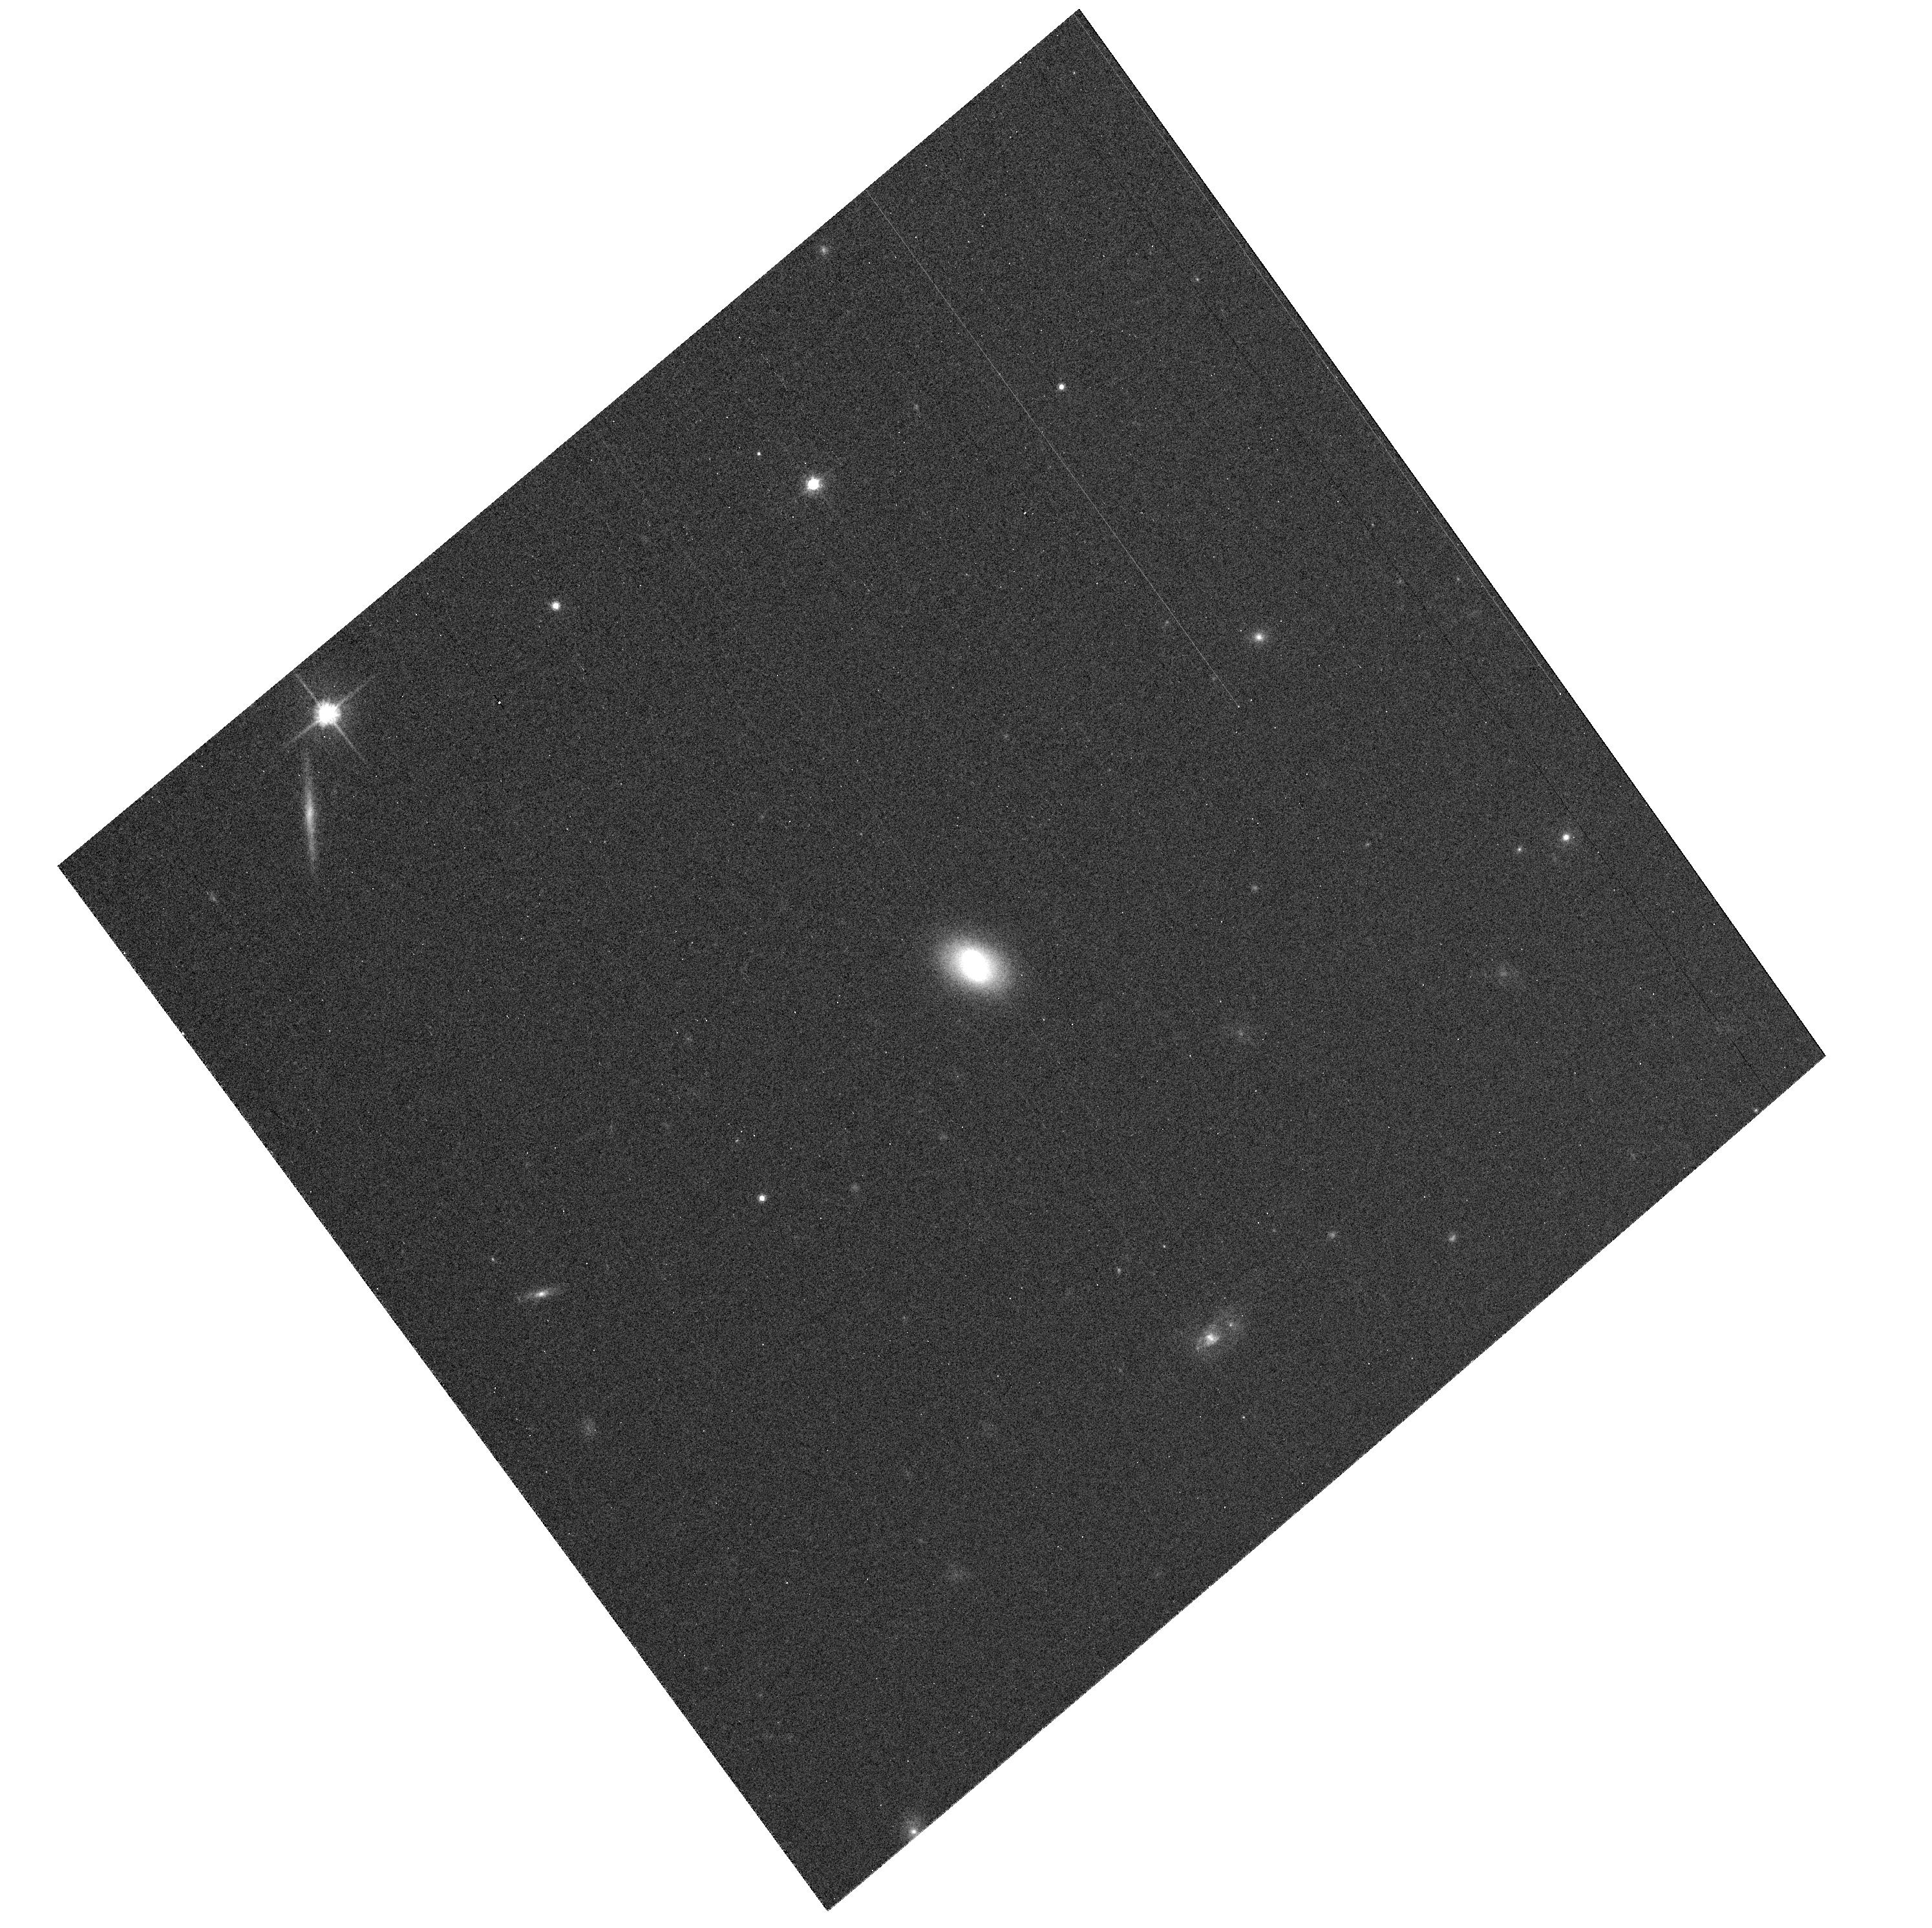
Target: SGP16449. Instrument: ACS/WFC. Filter: F814W. Exposure: 7 min. Observation ID: hst_10630_09_acs_wfc_f814w_j9b309

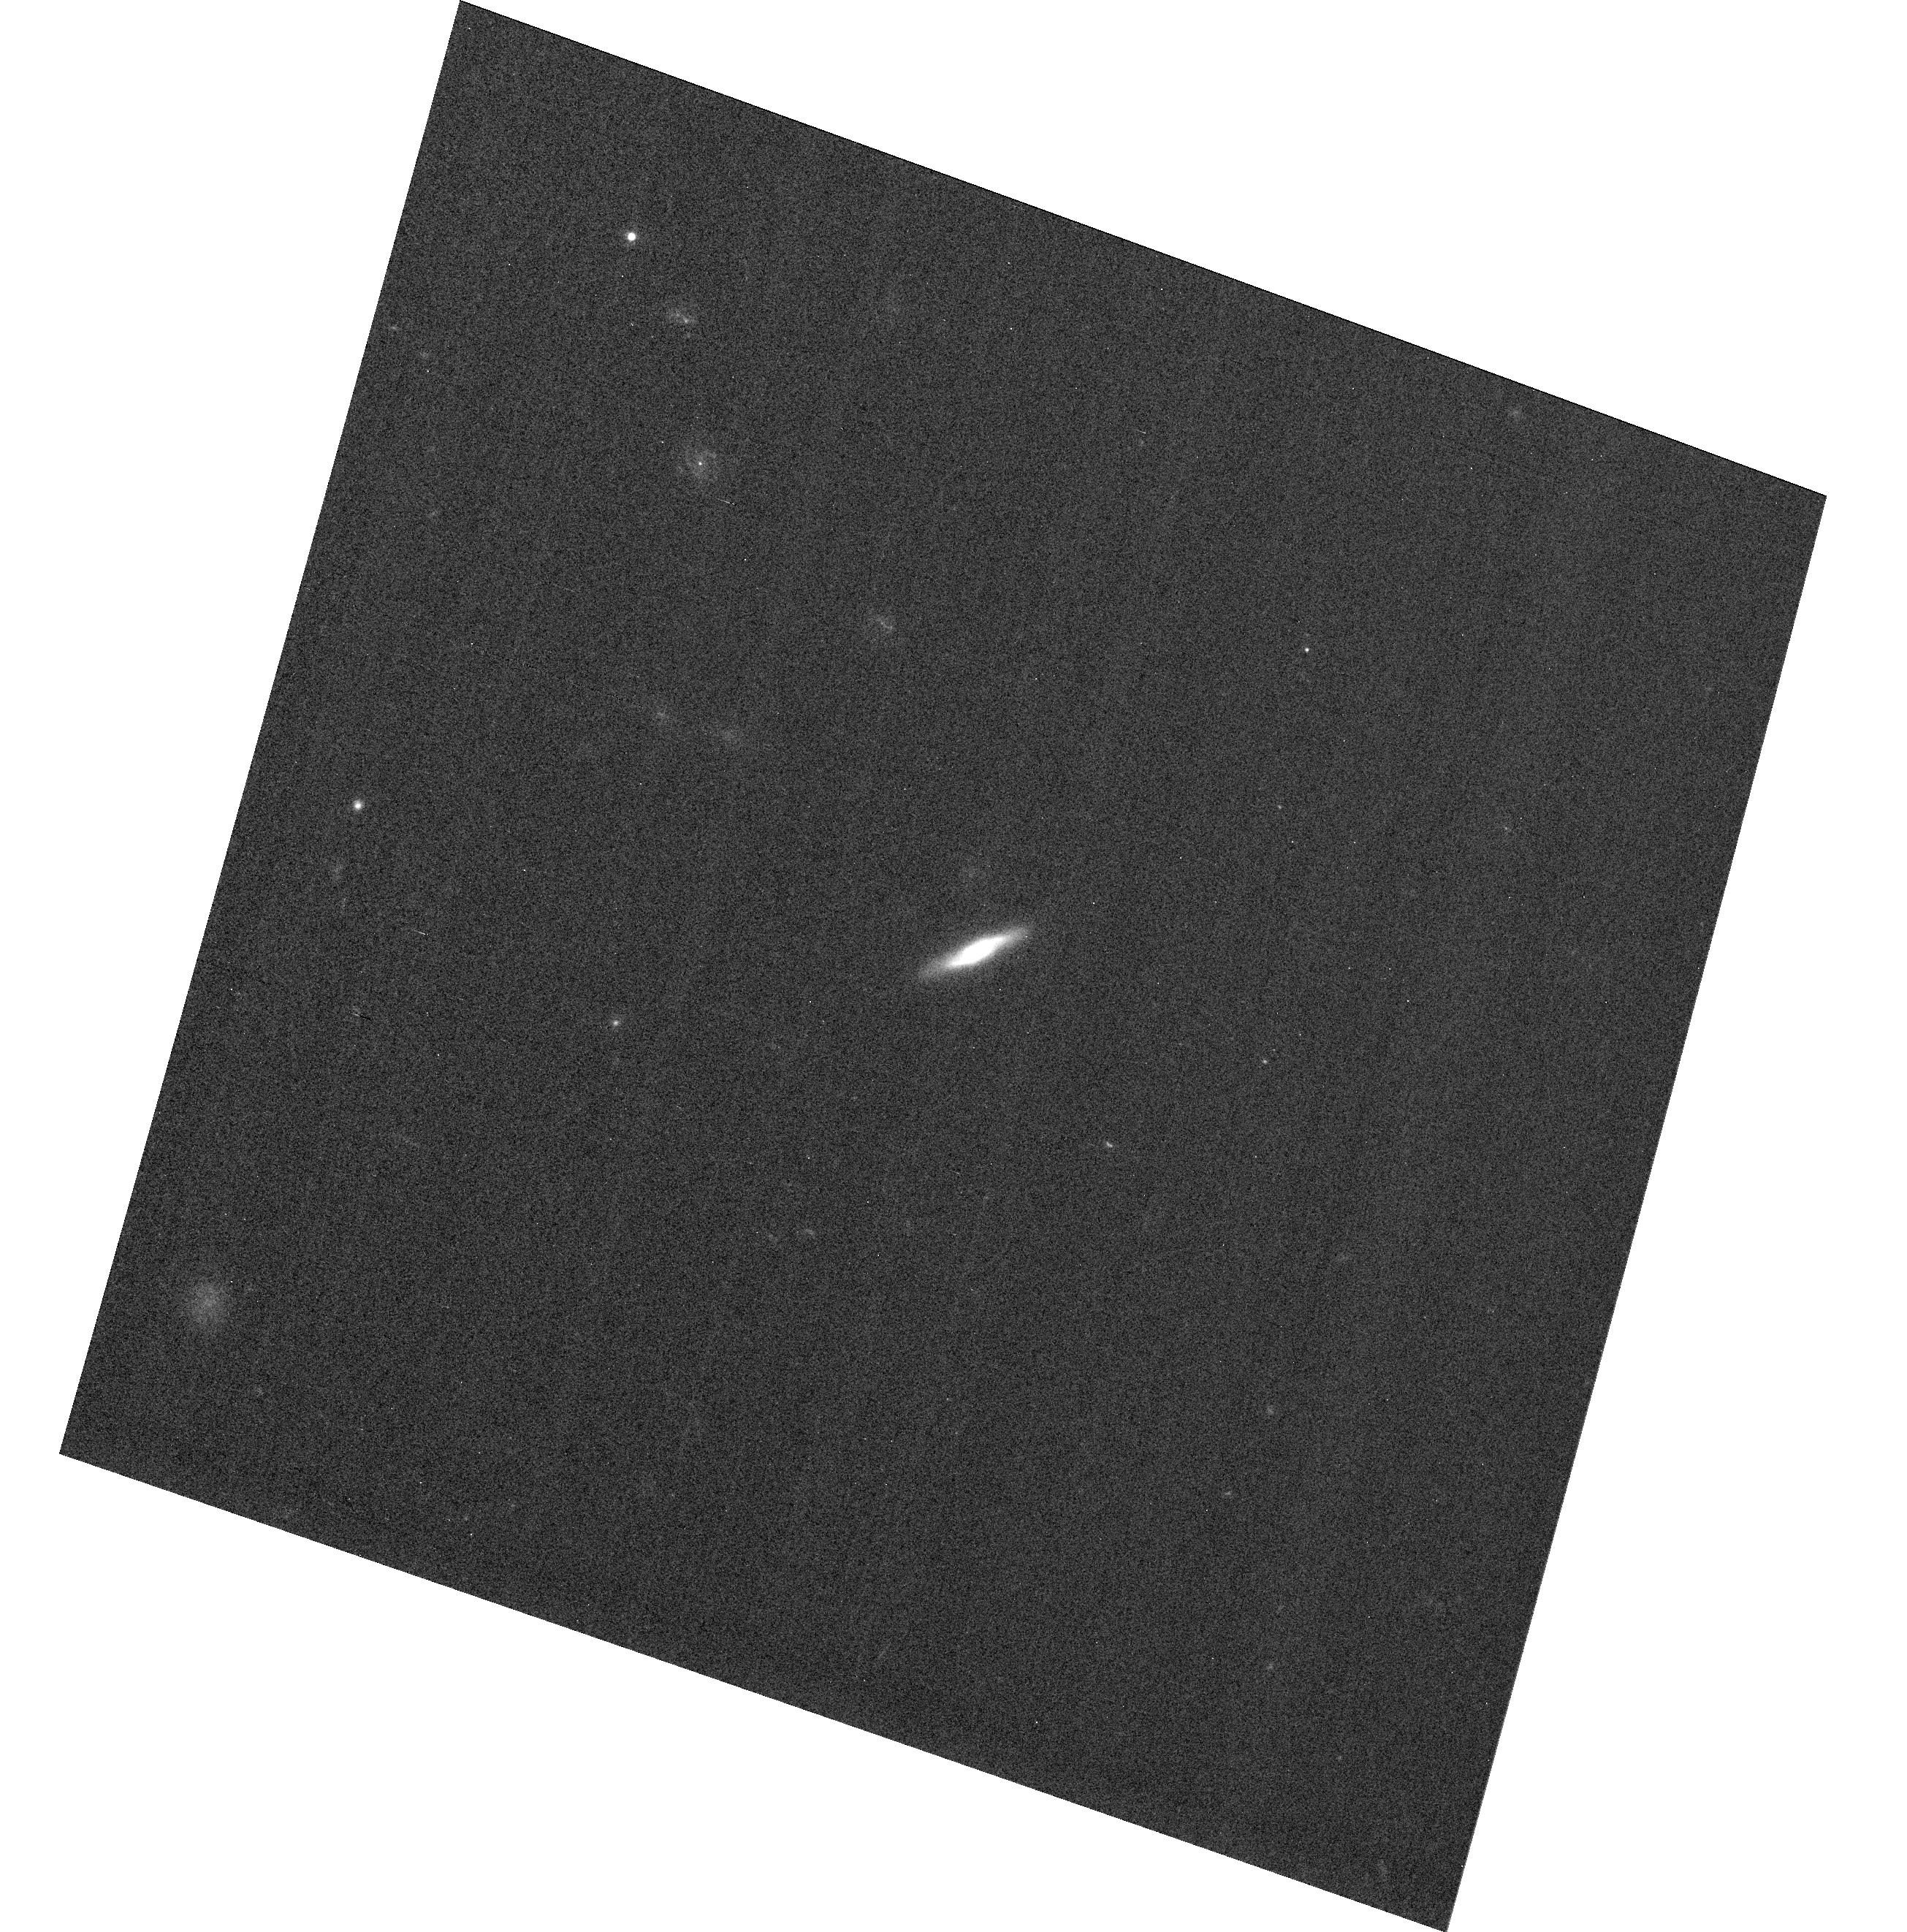
Target: SGP84196. Instrument: ACS/WFC. Filter: F555W. Exposure: 8 min. Observation ID: hst_10630_03_acs_wfc_f555w_j9b303

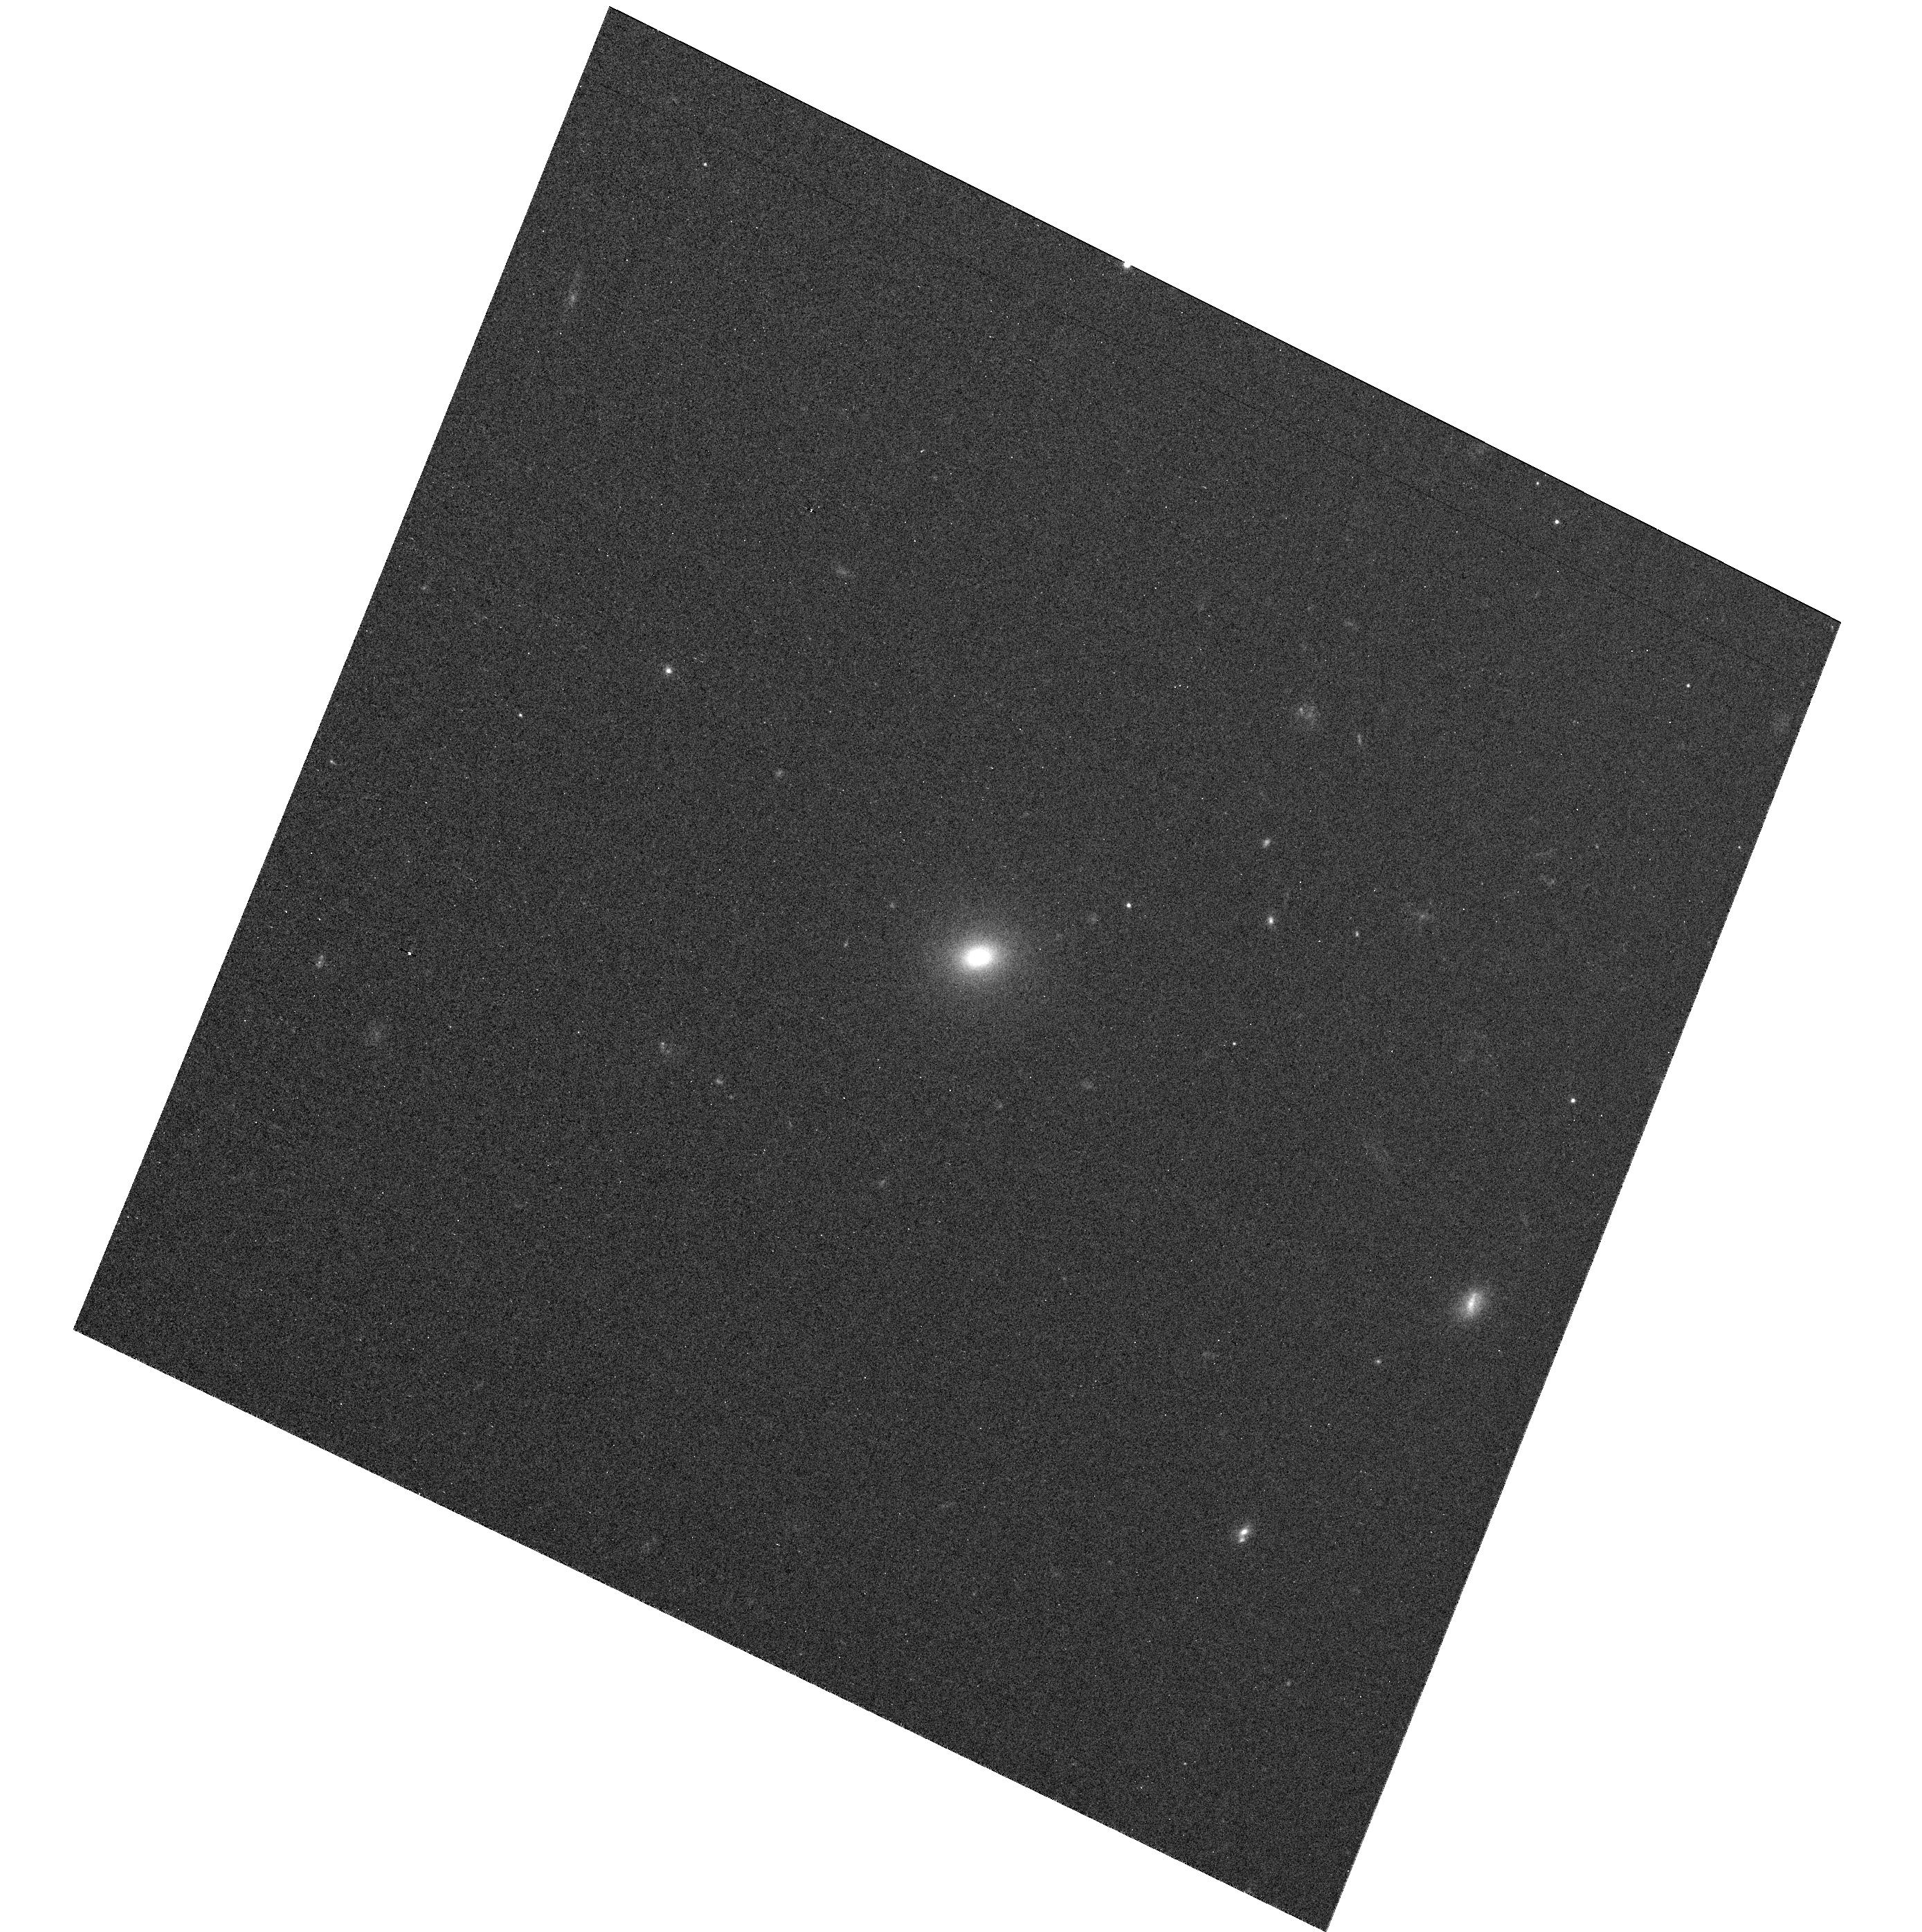
Target: SGP46069. Instrument: ACS/WFC. Filter: F555W. Exposure: 8 min. Observation ID: hst_10630_10_acs_wfc_f555w_j9b310

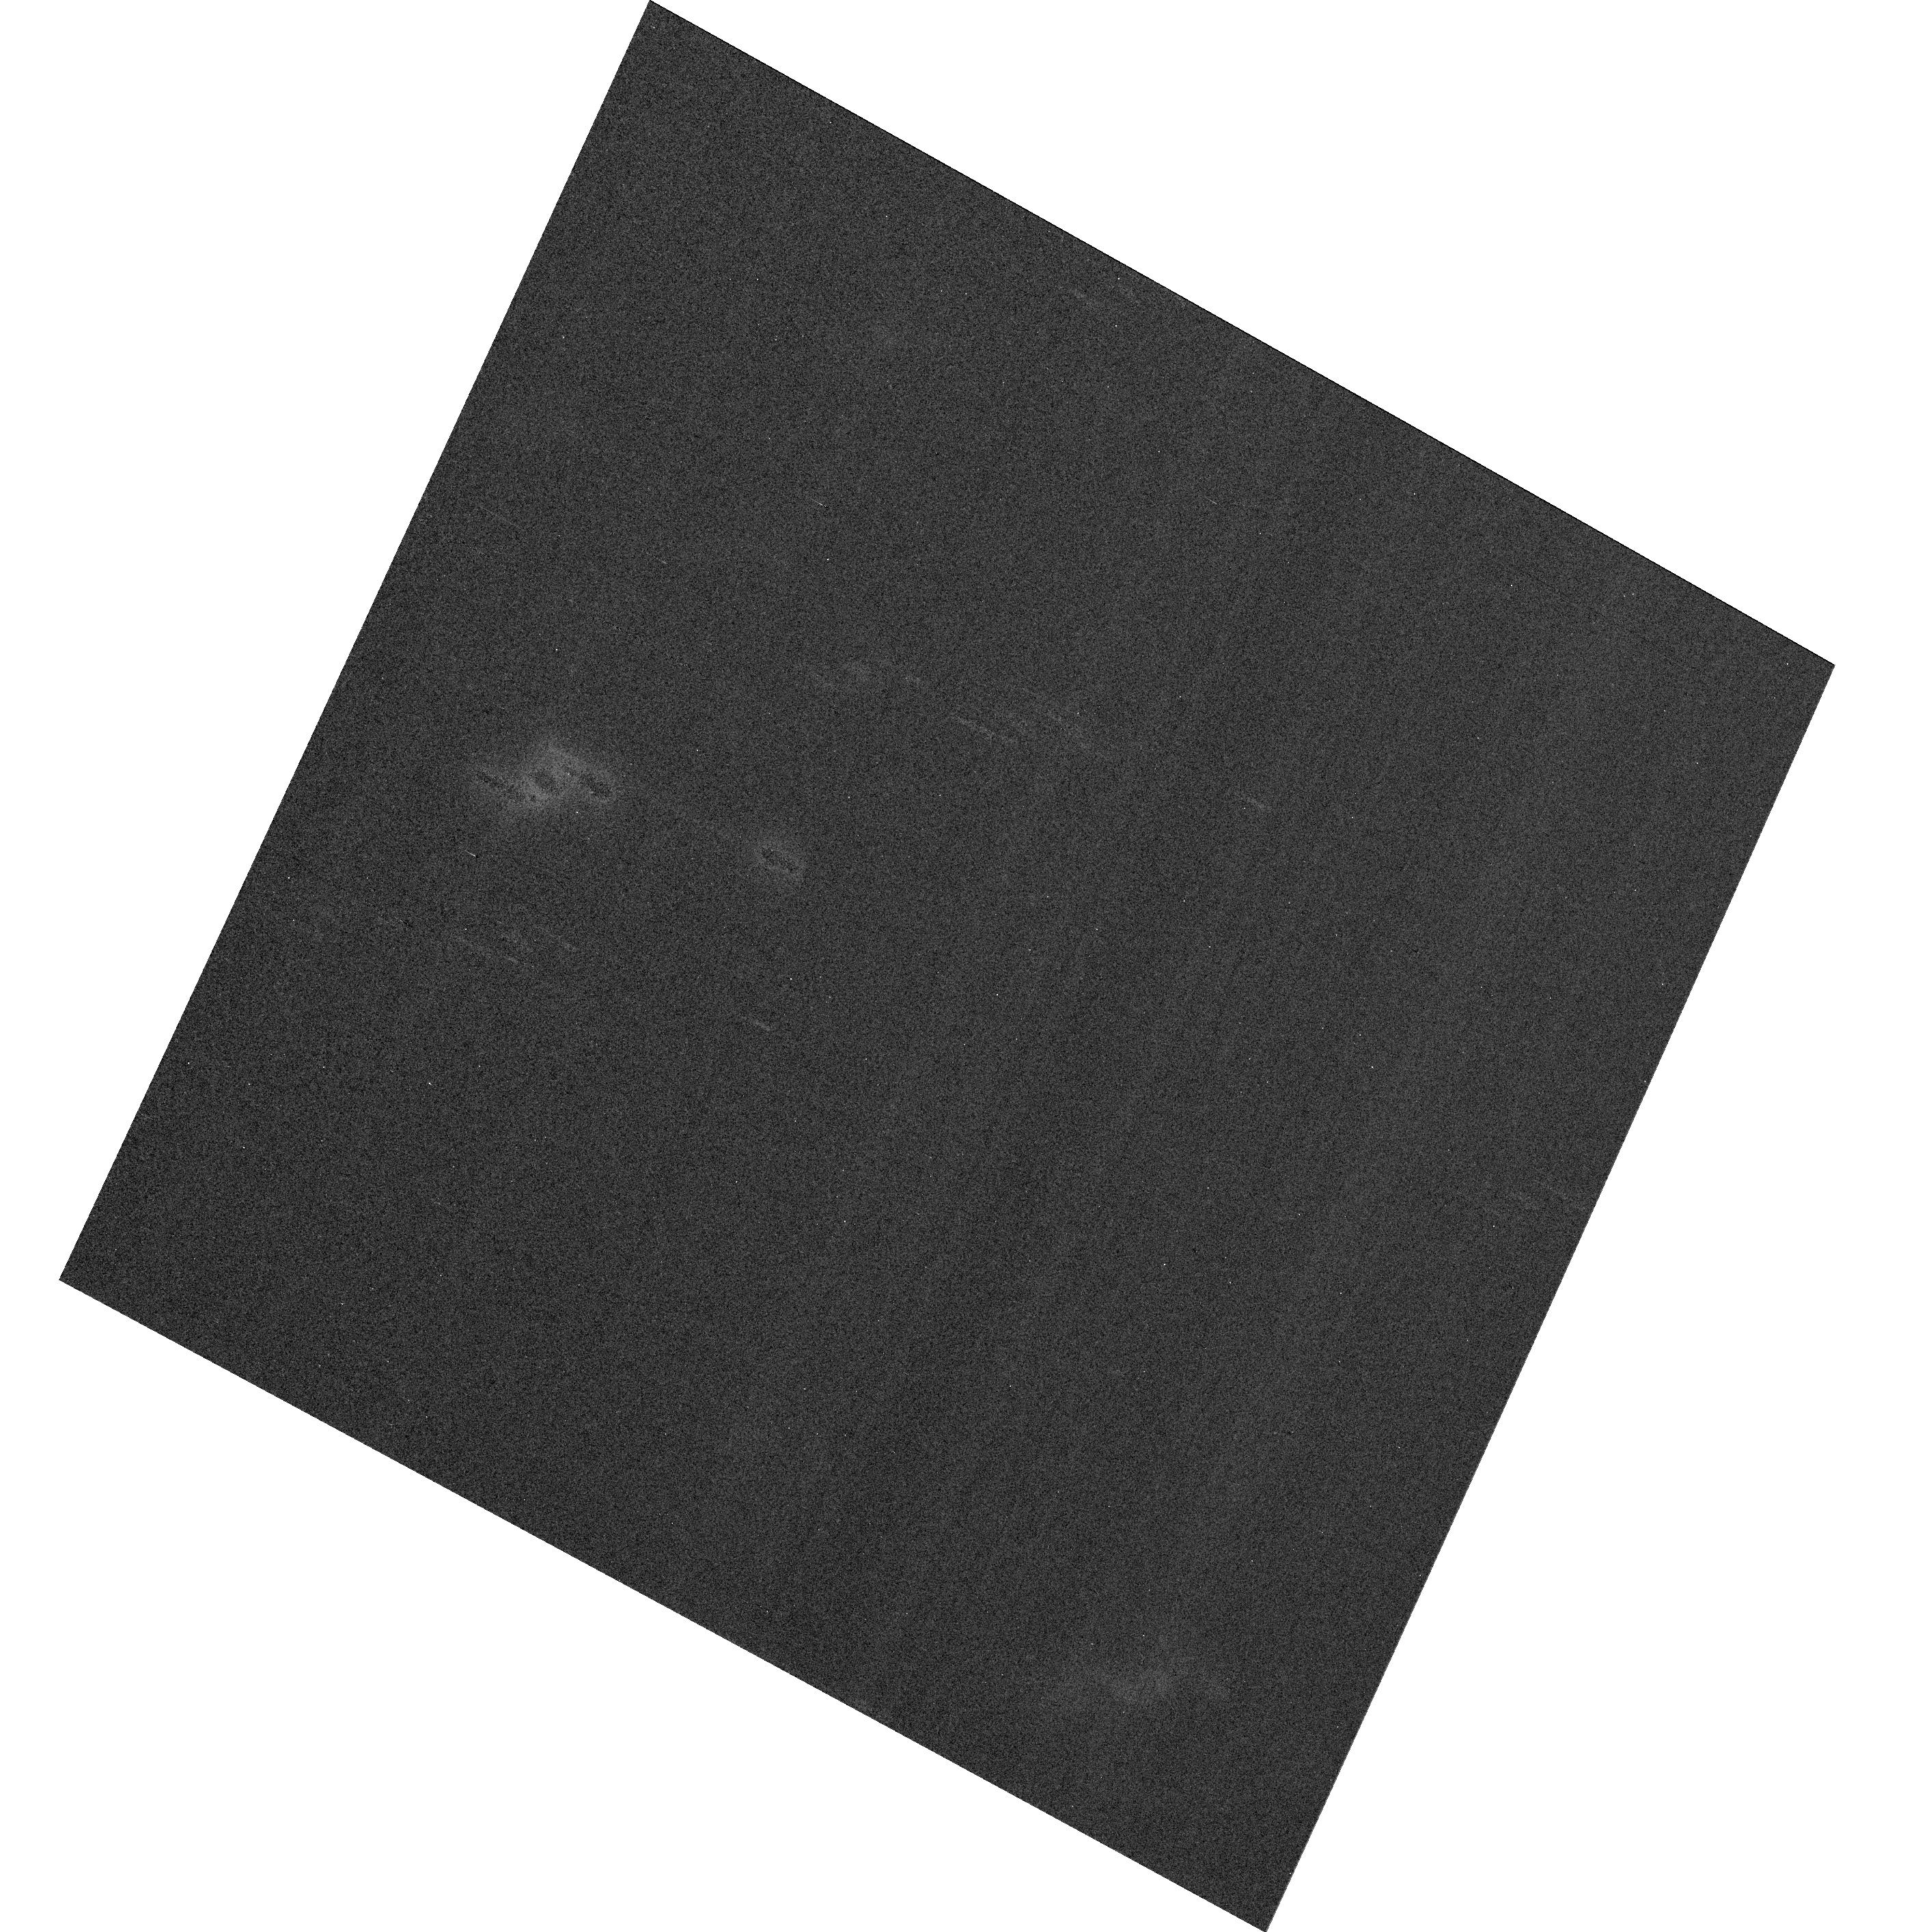
Target: SGP80462. Instrument: ACS/WFC. Filter: F555W. Exposure: 8 min. Observation ID: hst_10630_02_acs_wfc_f555w_j9b302

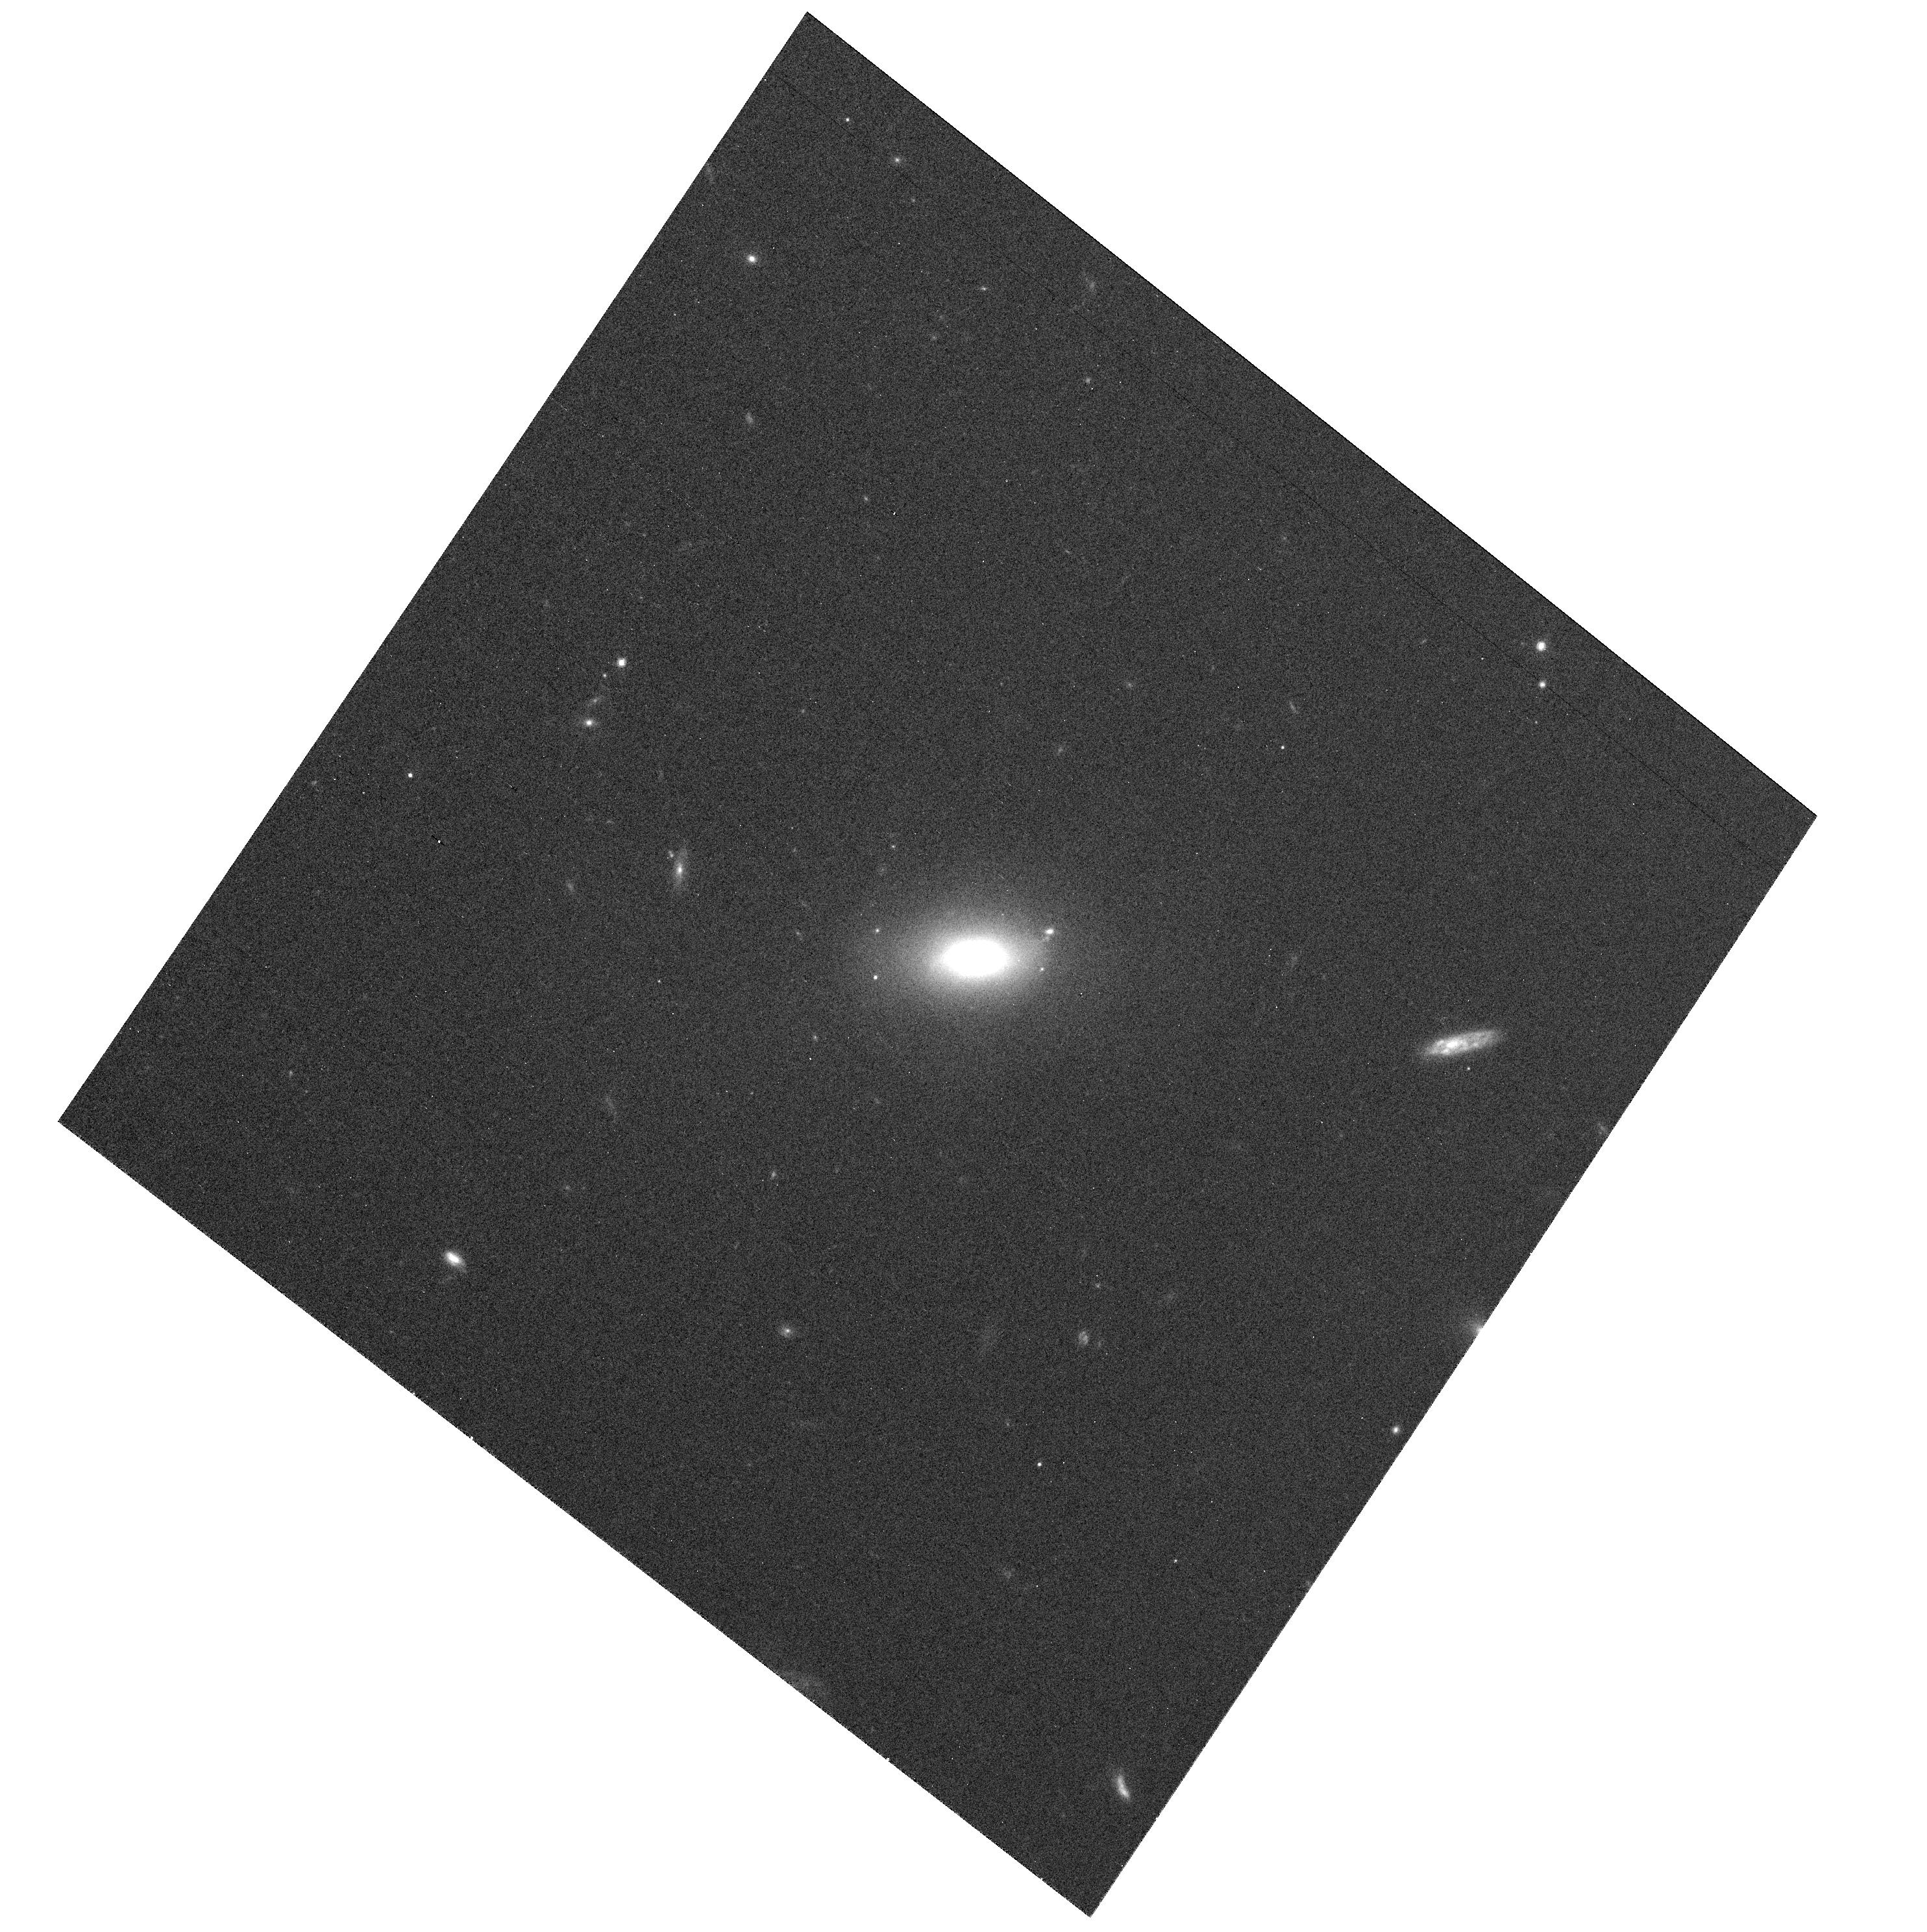
Target: SGP126512. Instrument: ACS/WFC. Filter: F814W. Exposure: 7 min. Observation ID: hst_10630_08_acs_wfc_f814w_j9b308

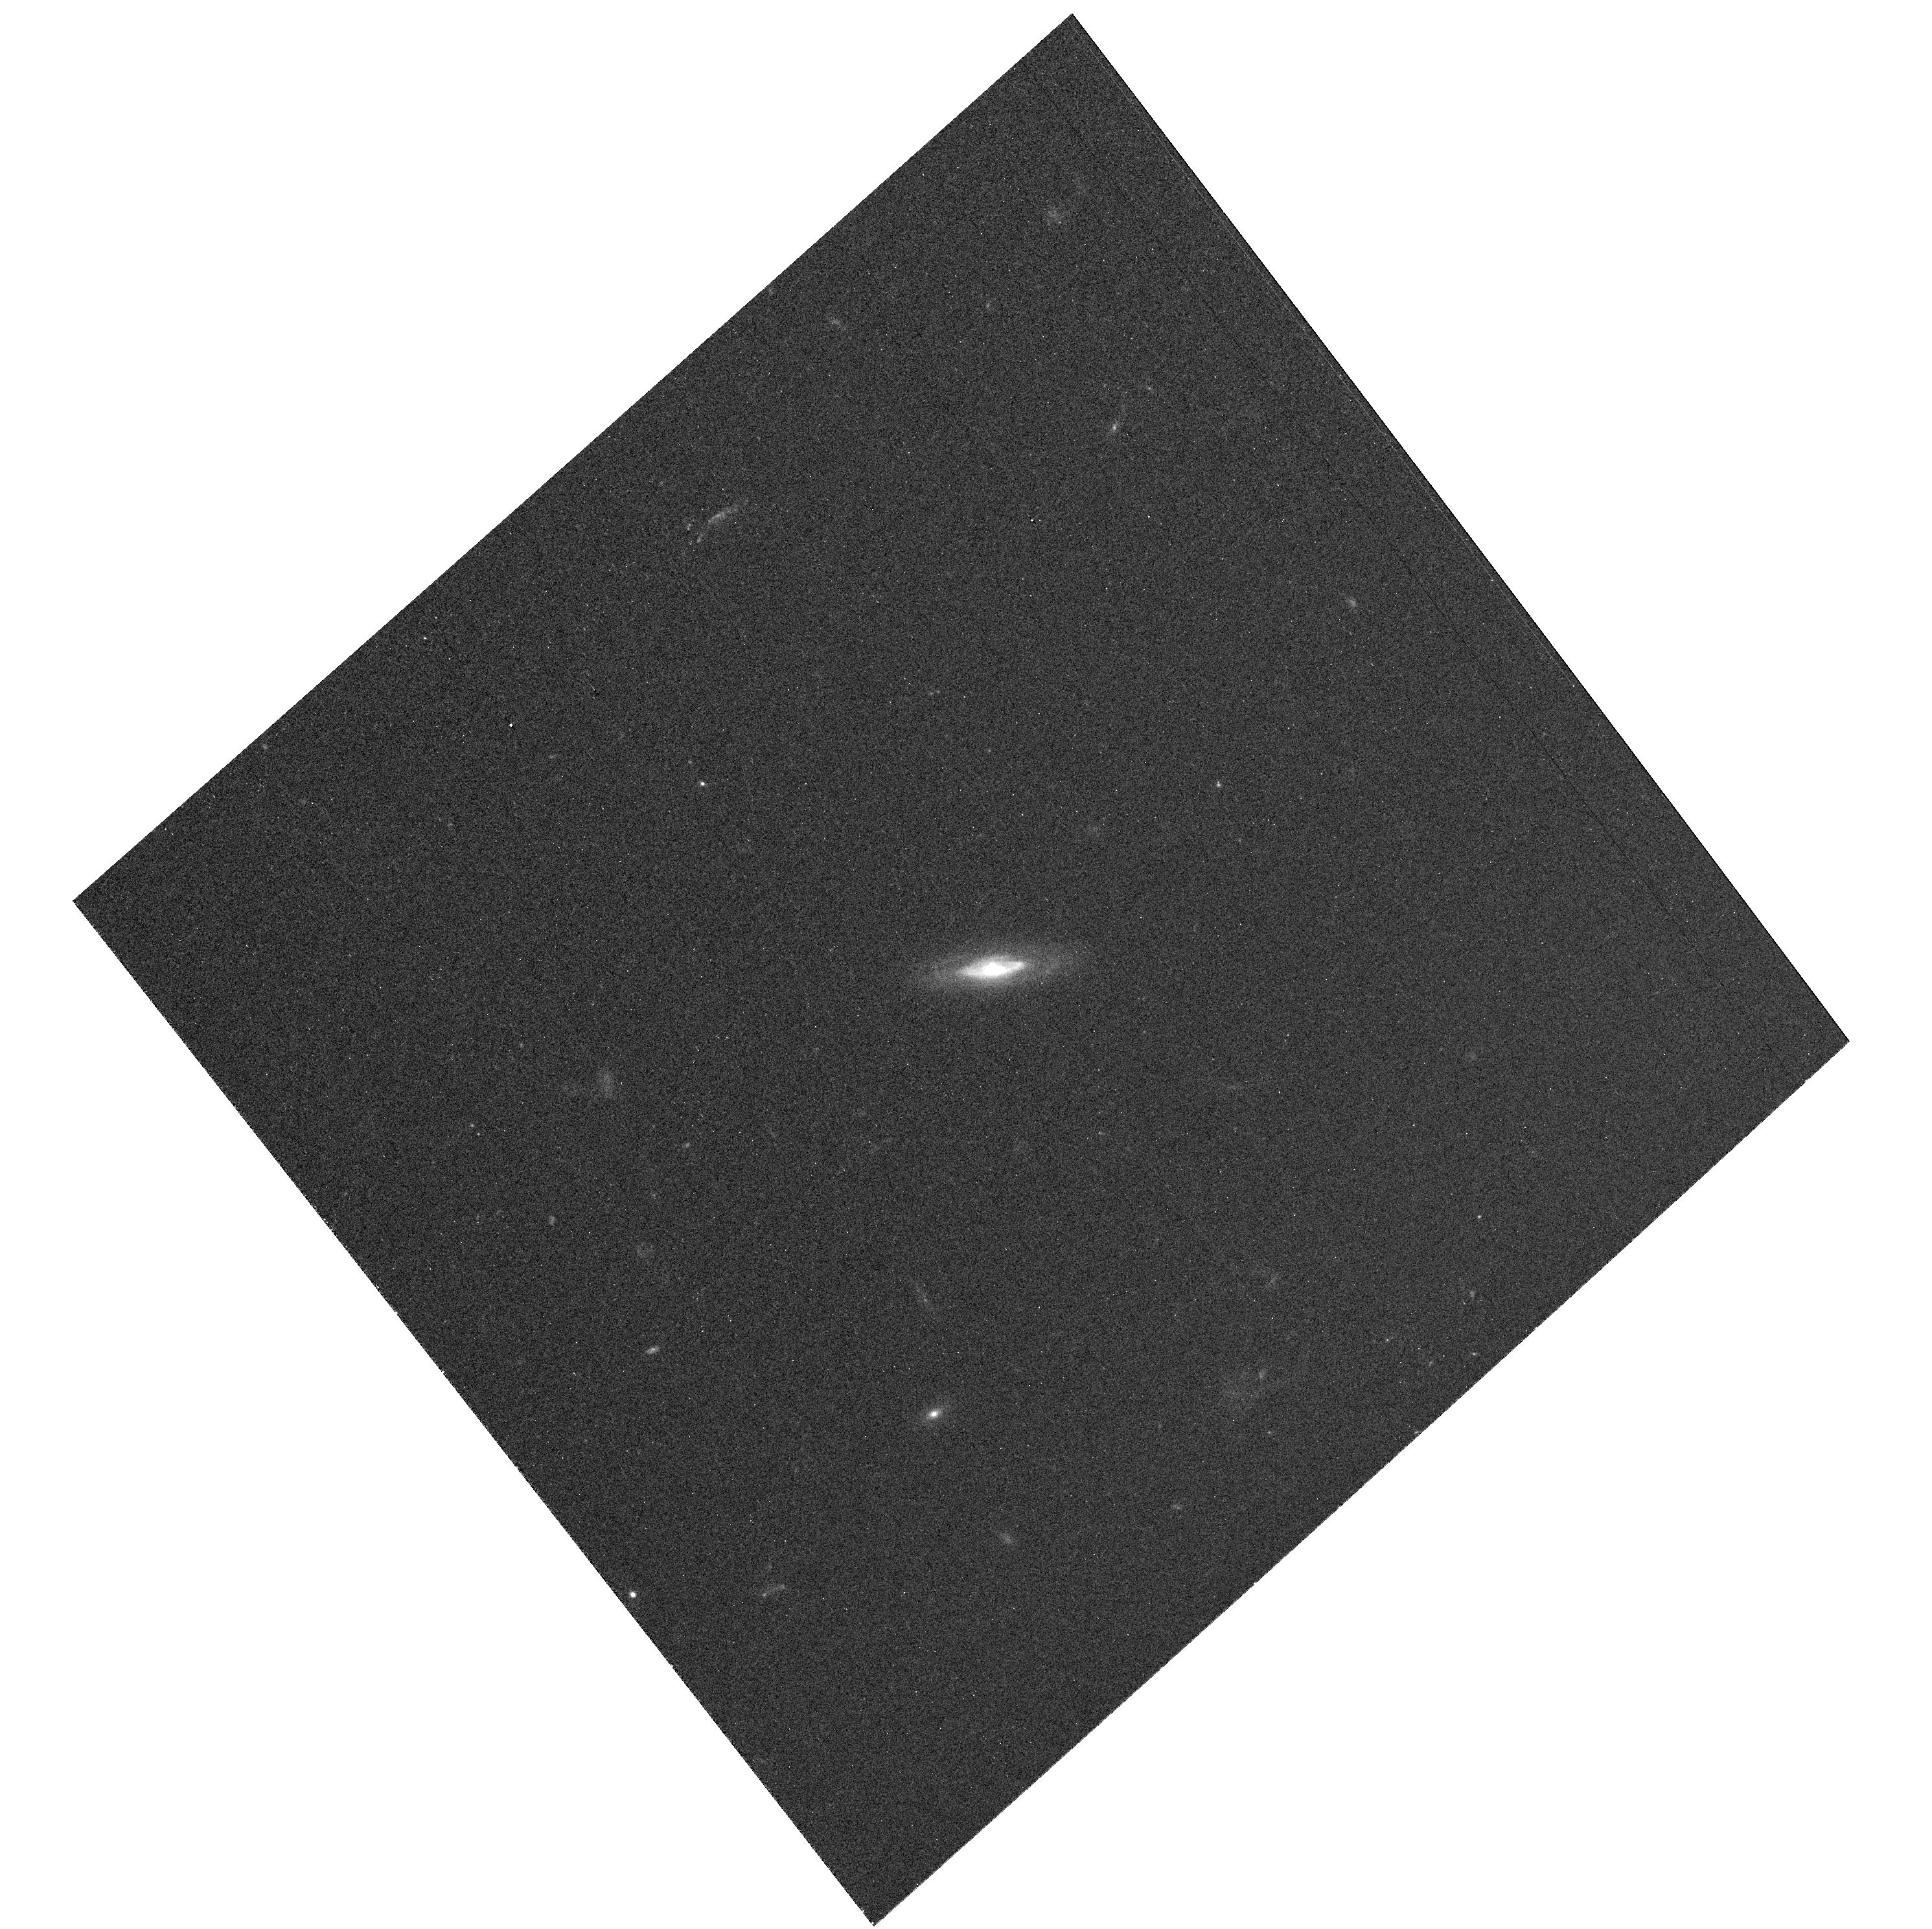
Target: SGP77302. Instrument: ACS/WFC. Filter: F555W. Exposure: 11 min. Observation ID: hst_10630_01_acs_wfc_f555w_j9b301

The Fine Structure of Elliptical Galaxies in Voids (PI: Pasquali, Anna)

Elliptical galaxies constitute a remarkably homogeneous class of objects with a tight color-magnitude relation and a well-defined Fundamental Plane. In spite of their bland and symmetrical morphology, they are characterized by a wealth of structural features (such as nuclear disks, dust lanes, shells, blue cores, etc.) which contain important clues to their formation history. Little is known about how and if these sub-structures vary as a function of environment; in fact, due to the morphology density relation, our knowledge of ellipticals is strongly biased towards overdense regions such as clusters. But what of the fine structure of ellipticals in voids? According to theoretical predictions, void galaxies should have different merger histories than those in clusters, which may imply that their fine structure also differs. We address these issues using the exquisite angular resolution of HST/ACS to resolve sub-structures in the most accurately classified sample, to date, of truly isolated ellipticals, identified using the 2dFGRS.